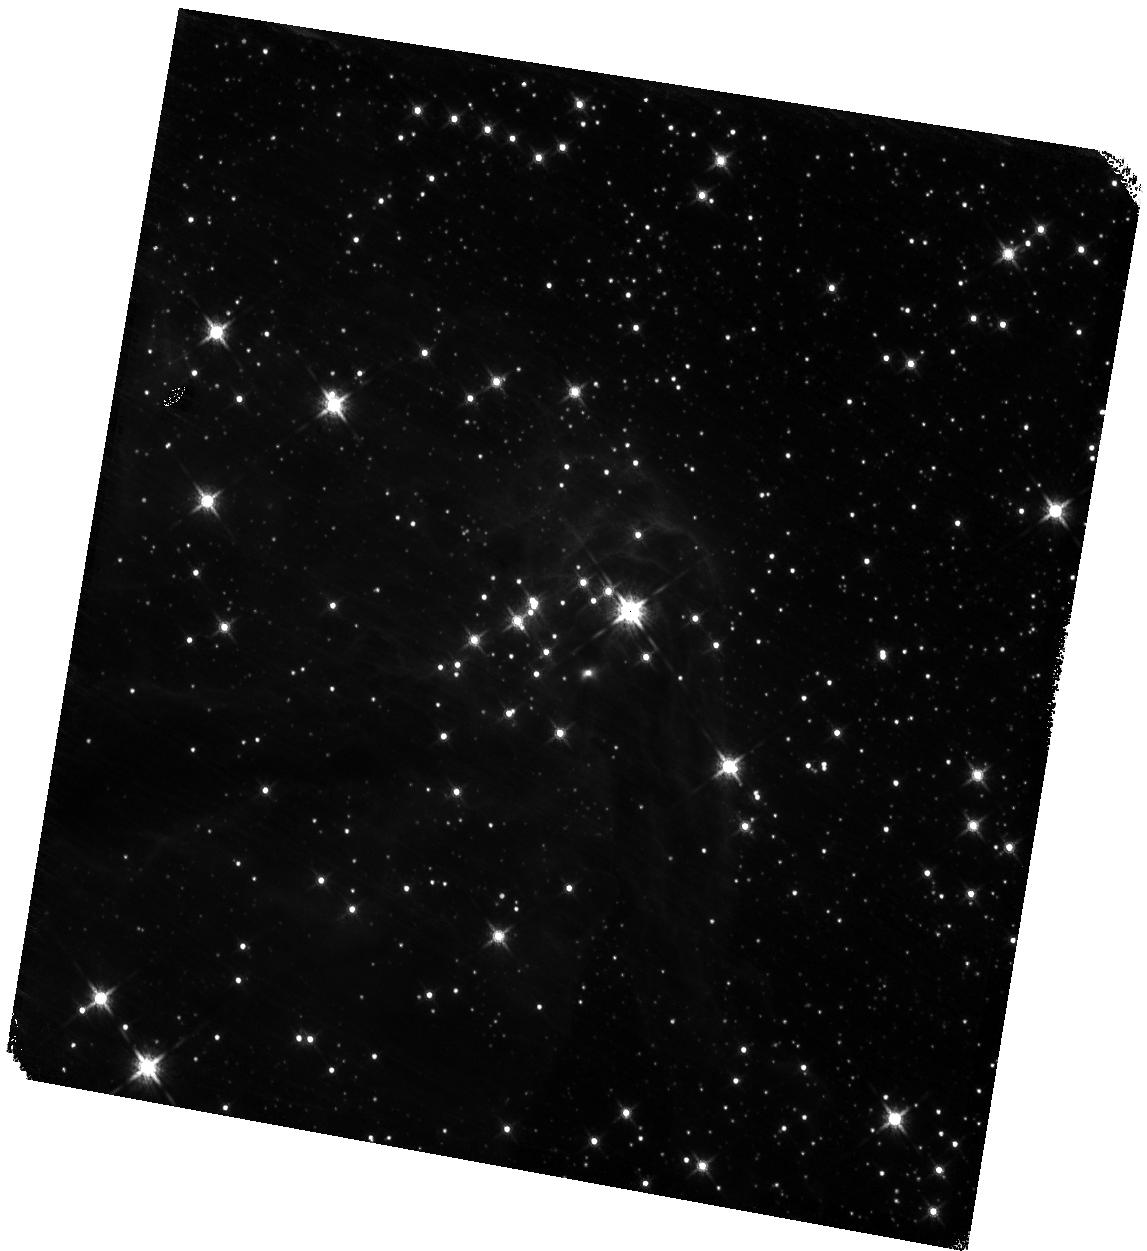
Target: VVV-CL005. Instrument: WFC3/IR. Filter: F160W. Exposure: 3 min. Observation ID: hst_17918_04_wfc3_ir_f160w_ifjw04

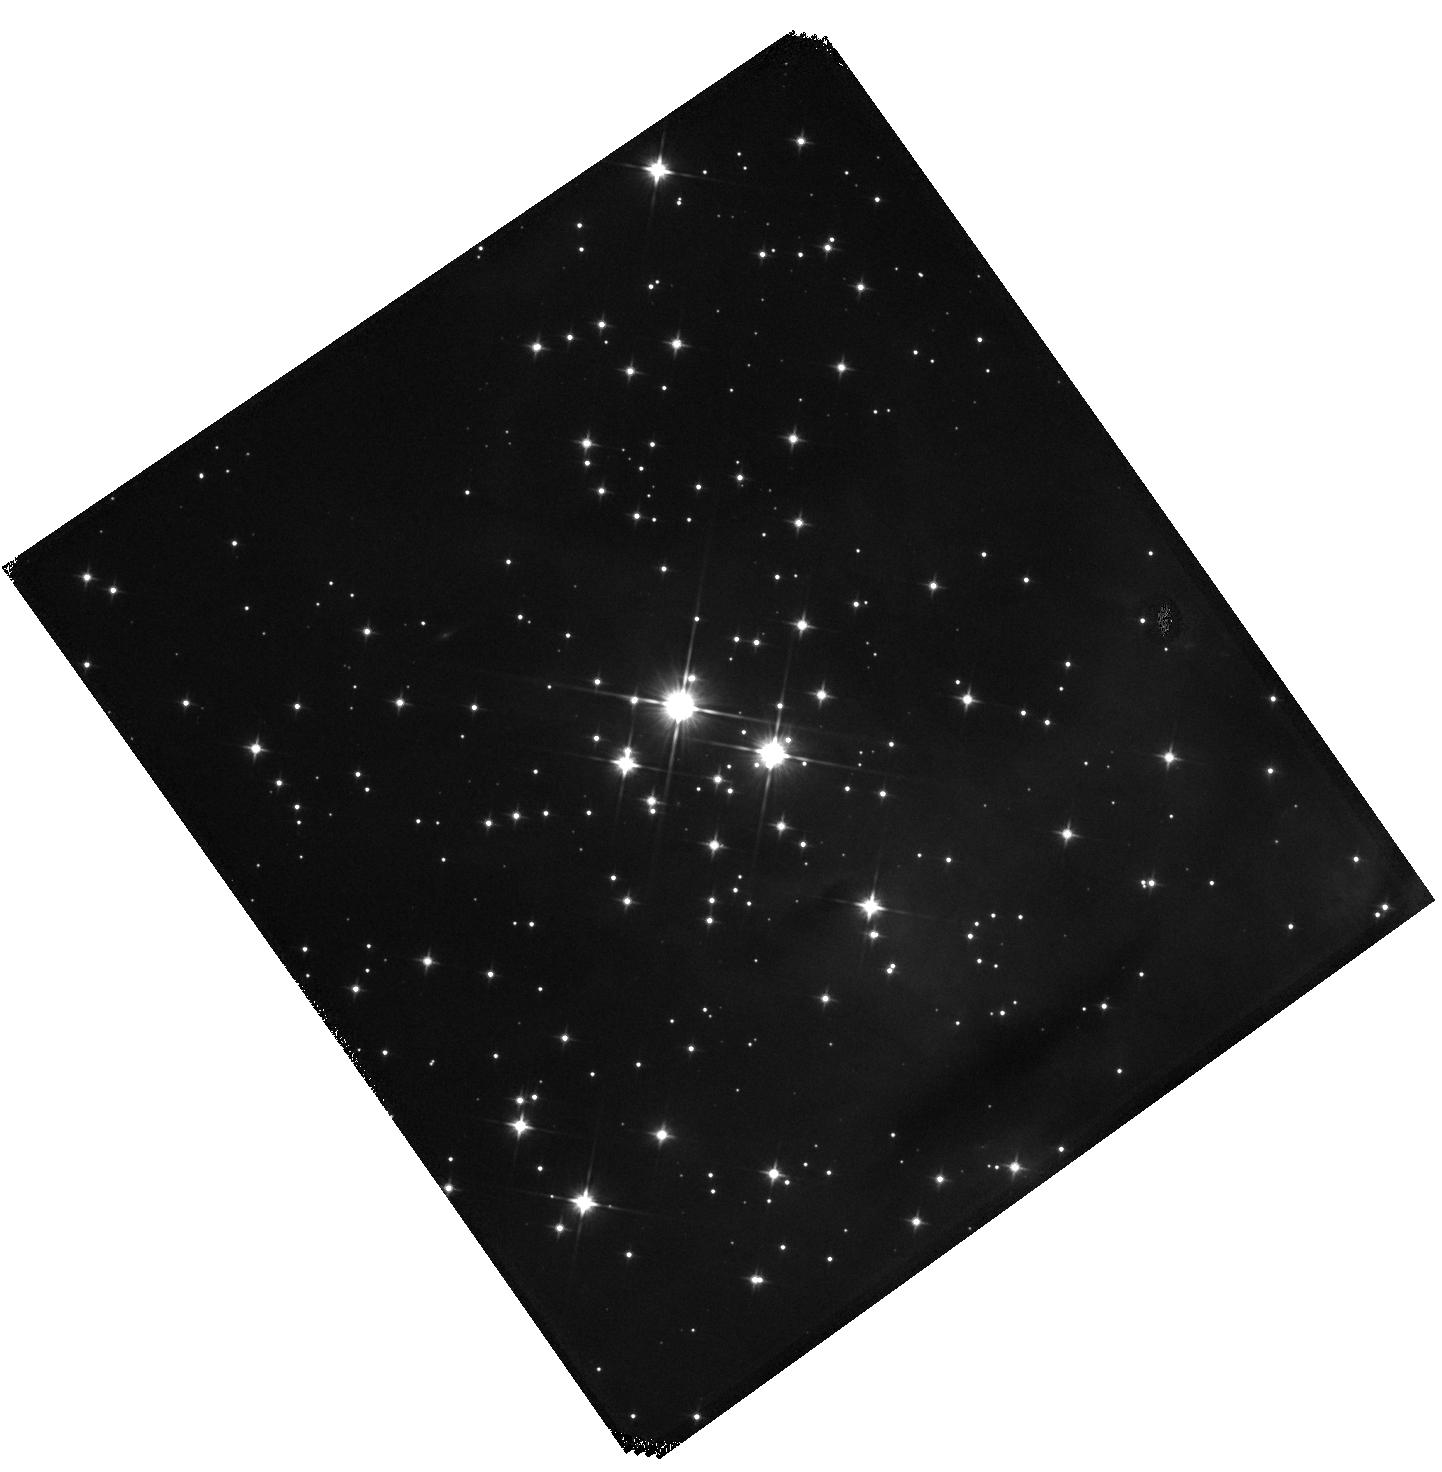
Target: FSR2007-0584. Instrument: WFC3/IR. Filter: F110W. Exposure: 3 min. Observation ID: hst_17918_07_wfc3_ir_f110w_ifjw07

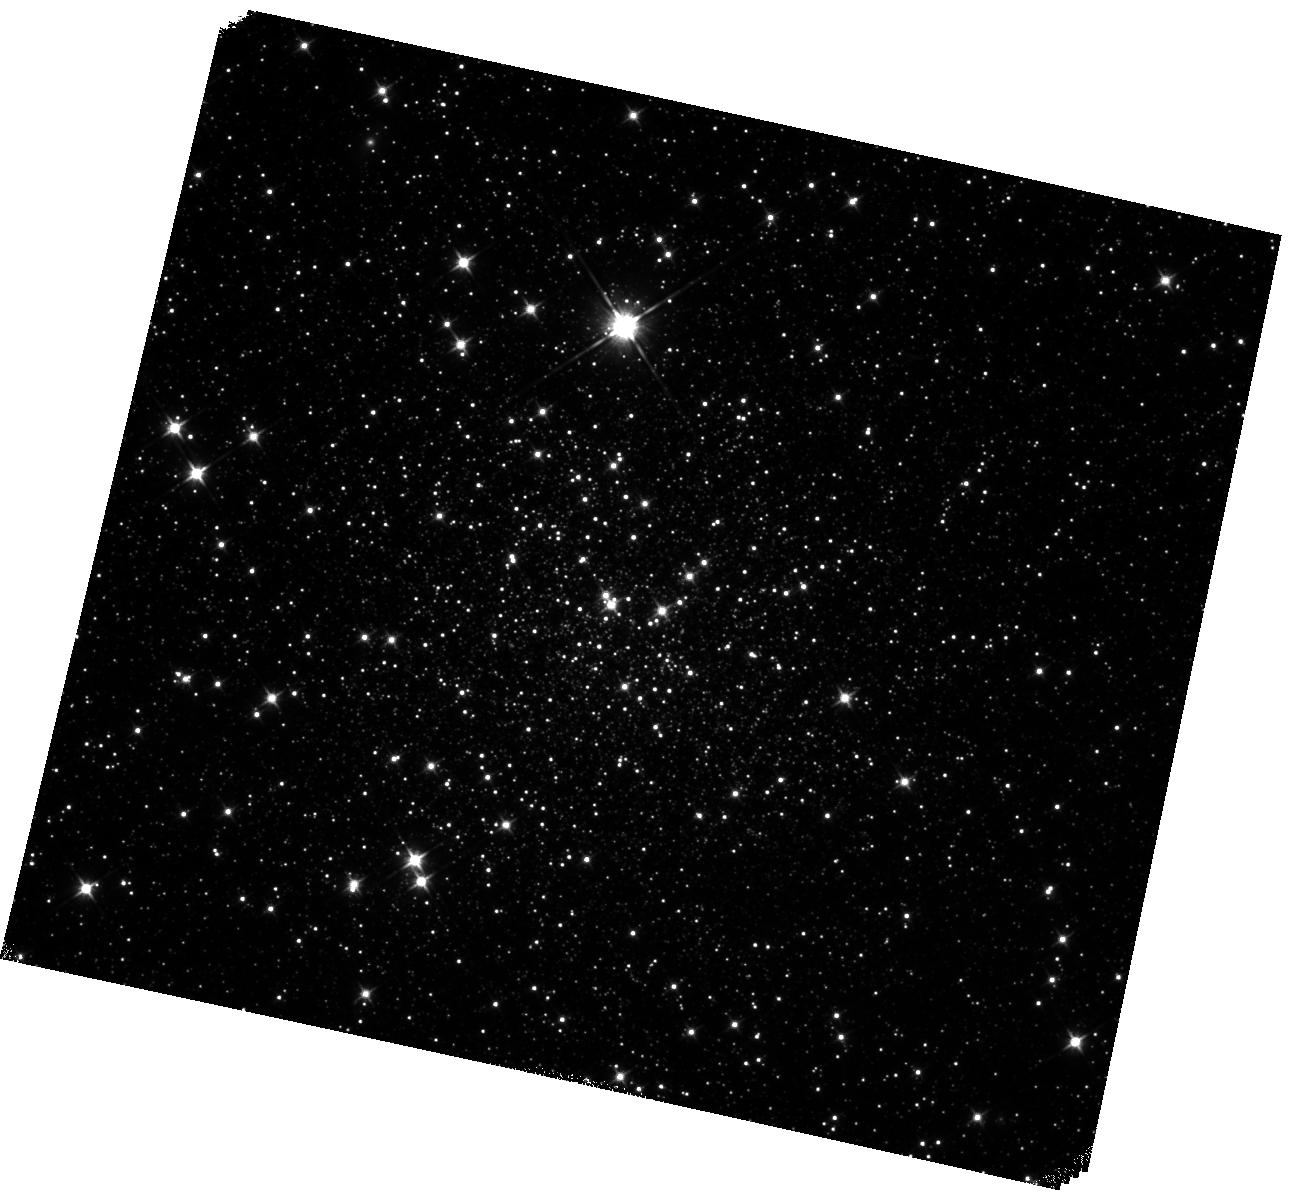
Target: RYU-059. Instrument: WFC3/IR. Filter: F110W. Exposure: 10 min. Observation ID: hst_17918_05_wfc3_ir_f110w_ifjw05

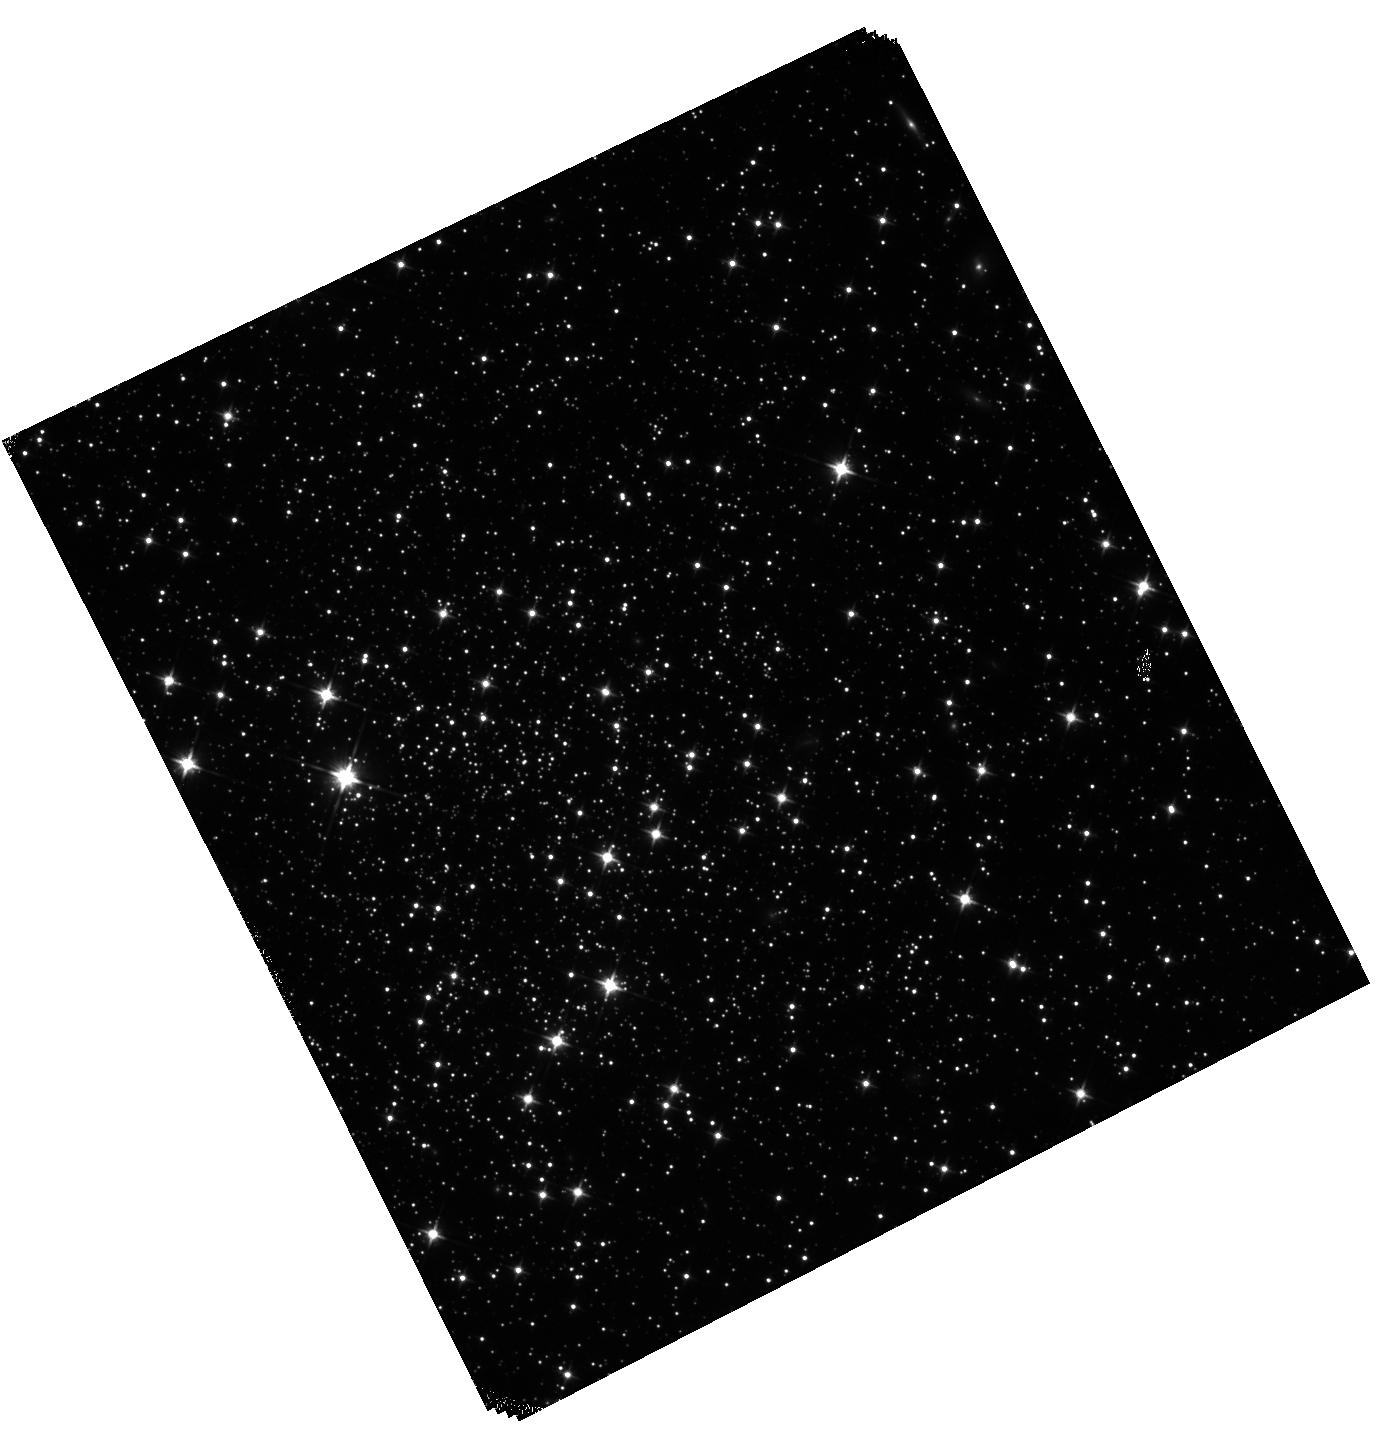
Target: NAME-PWM-2. Instrument: WFC3/IR. Filter: F110W. Exposure: 10 min. Observation ID: hst_17918_09_wfc3_ir_f110w_ifjw09

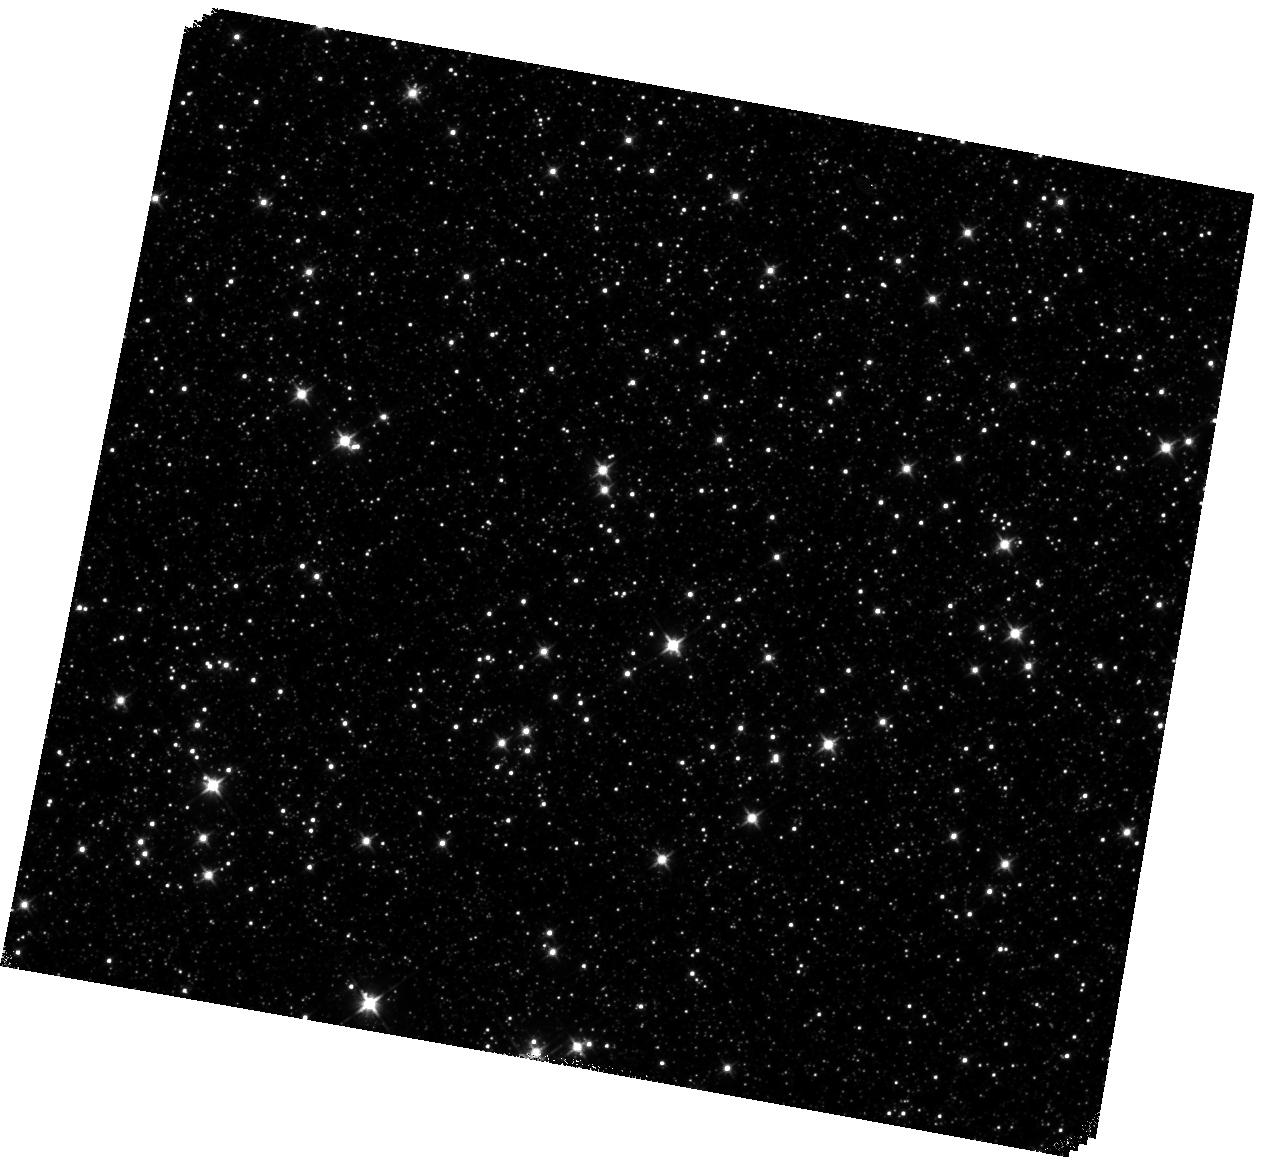
Target: NAME-2MASS-GC04. Instrument: WFC3/IR. Filter: F110W. Exposure: 3 min. Observation ID: hst_17918_06_wfc3_ir_f110w_ifjw06

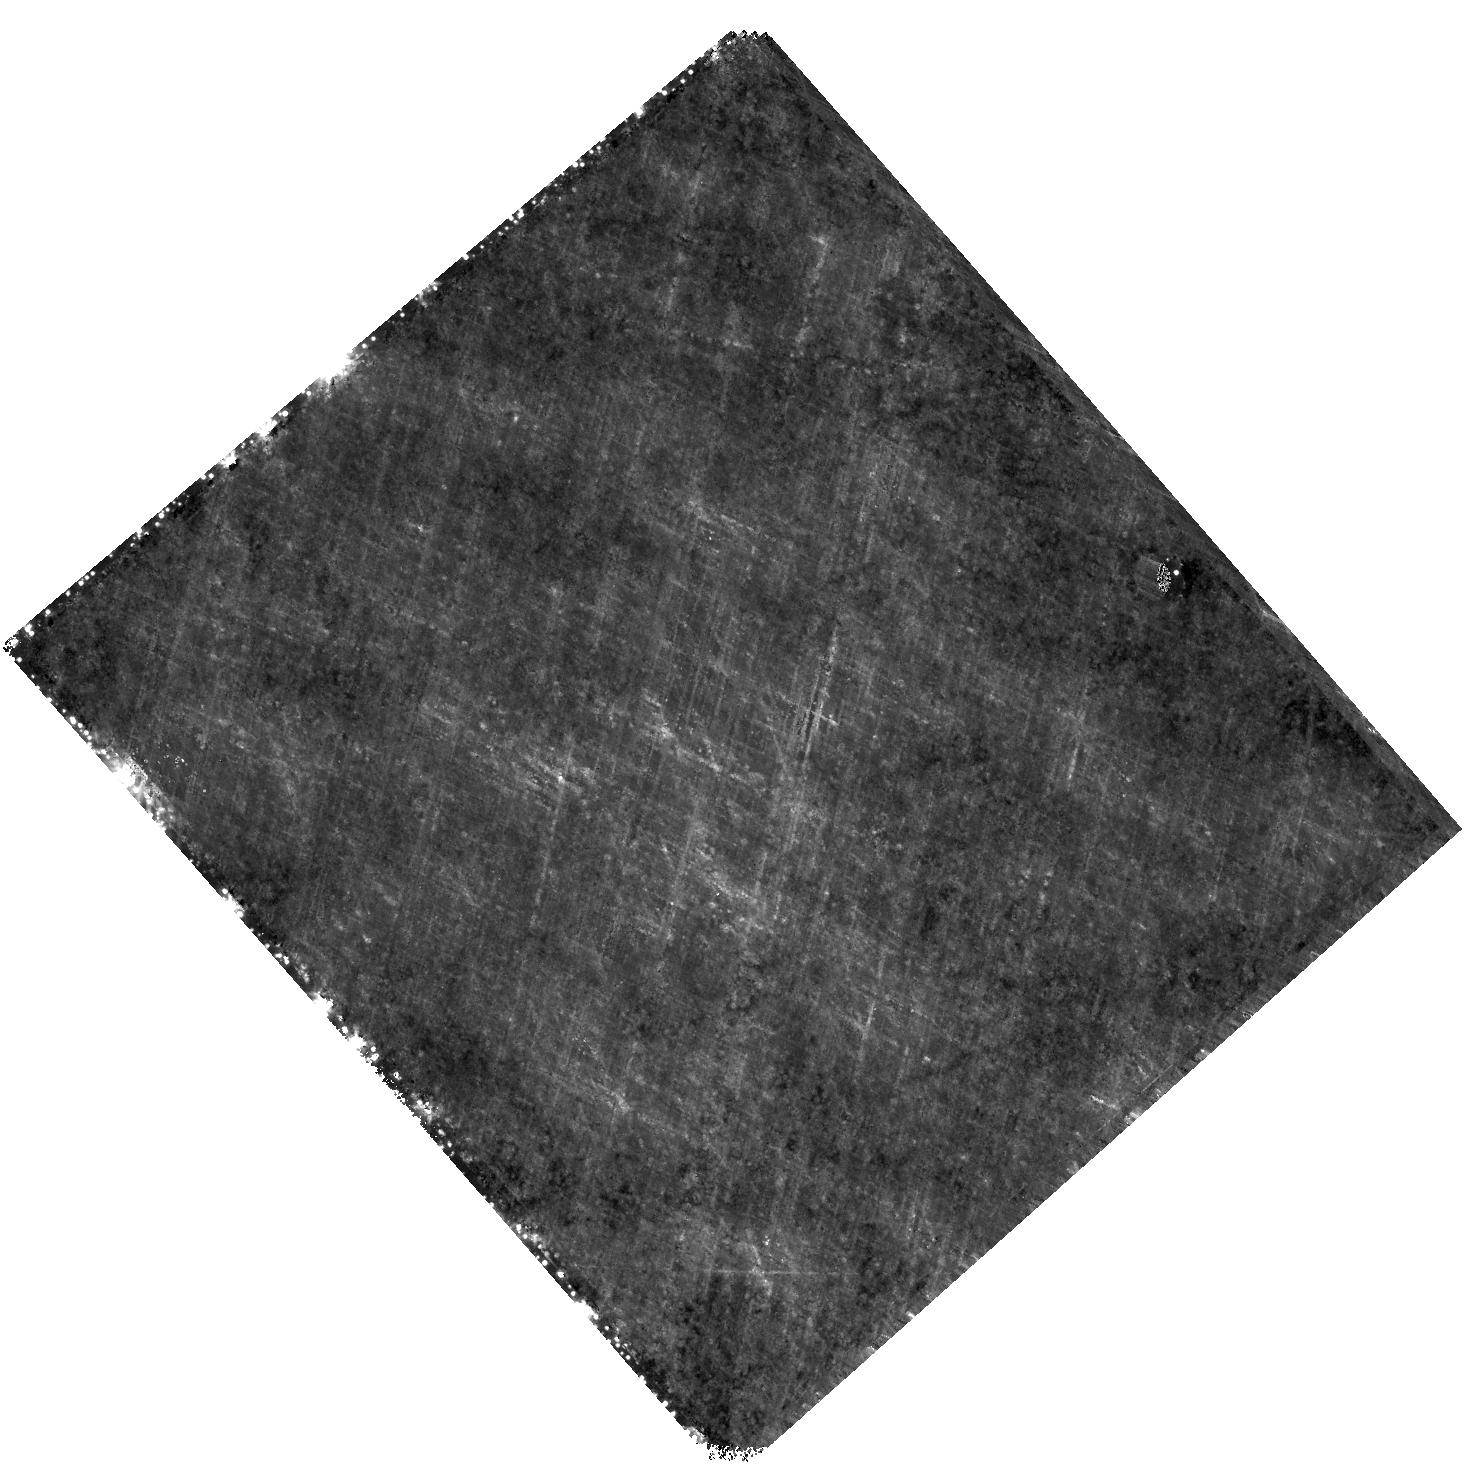
Target: IC-1276. Instrument: WFC3/IR. Filter: F160W. Exposure: 9 min. Observation ID: hst_17918_03_wfc3_ir_f160w_ifjw03

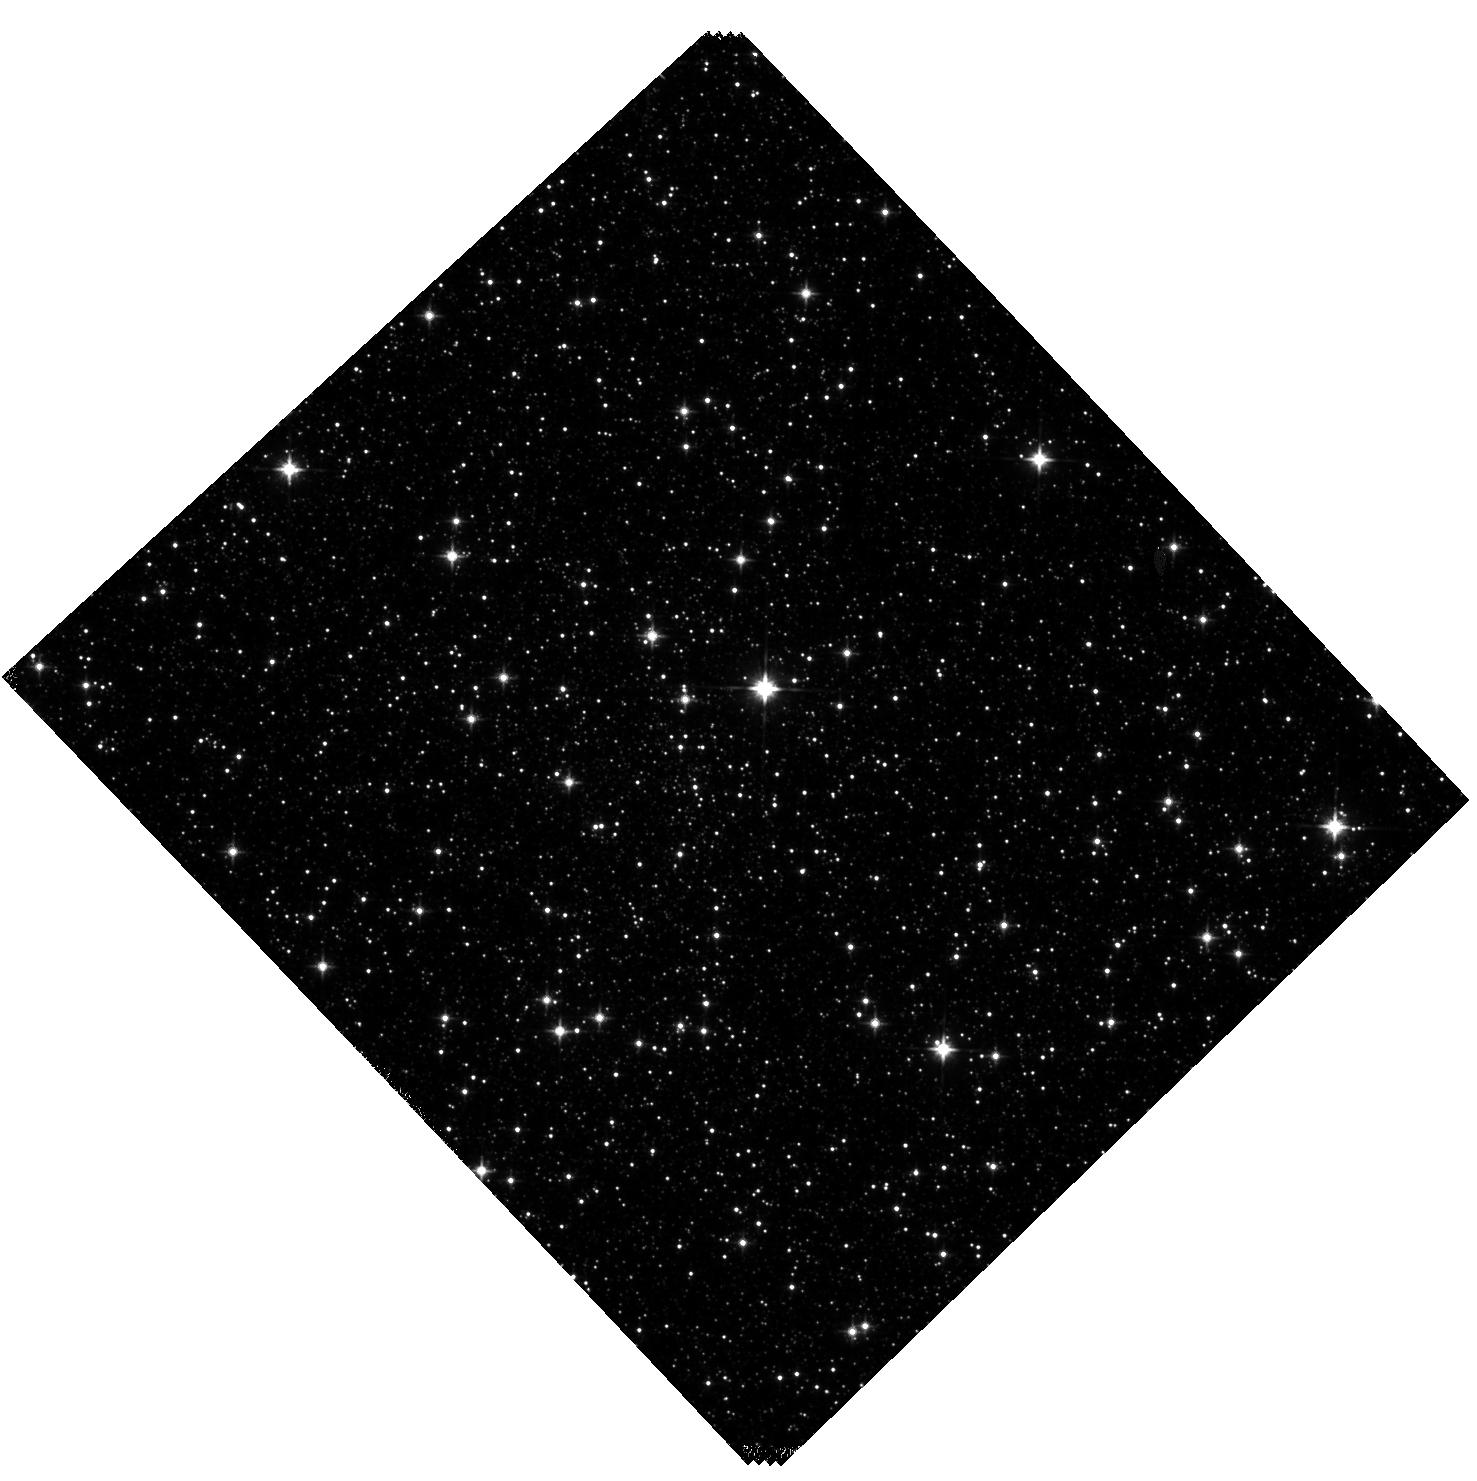
Target: VVV-CL160. Instrument: WFC3/IR. Filter: F110W. Exposure: 10 min. Observation ID: hst_17918_02_wfc3_ir_f110w_ifjw02

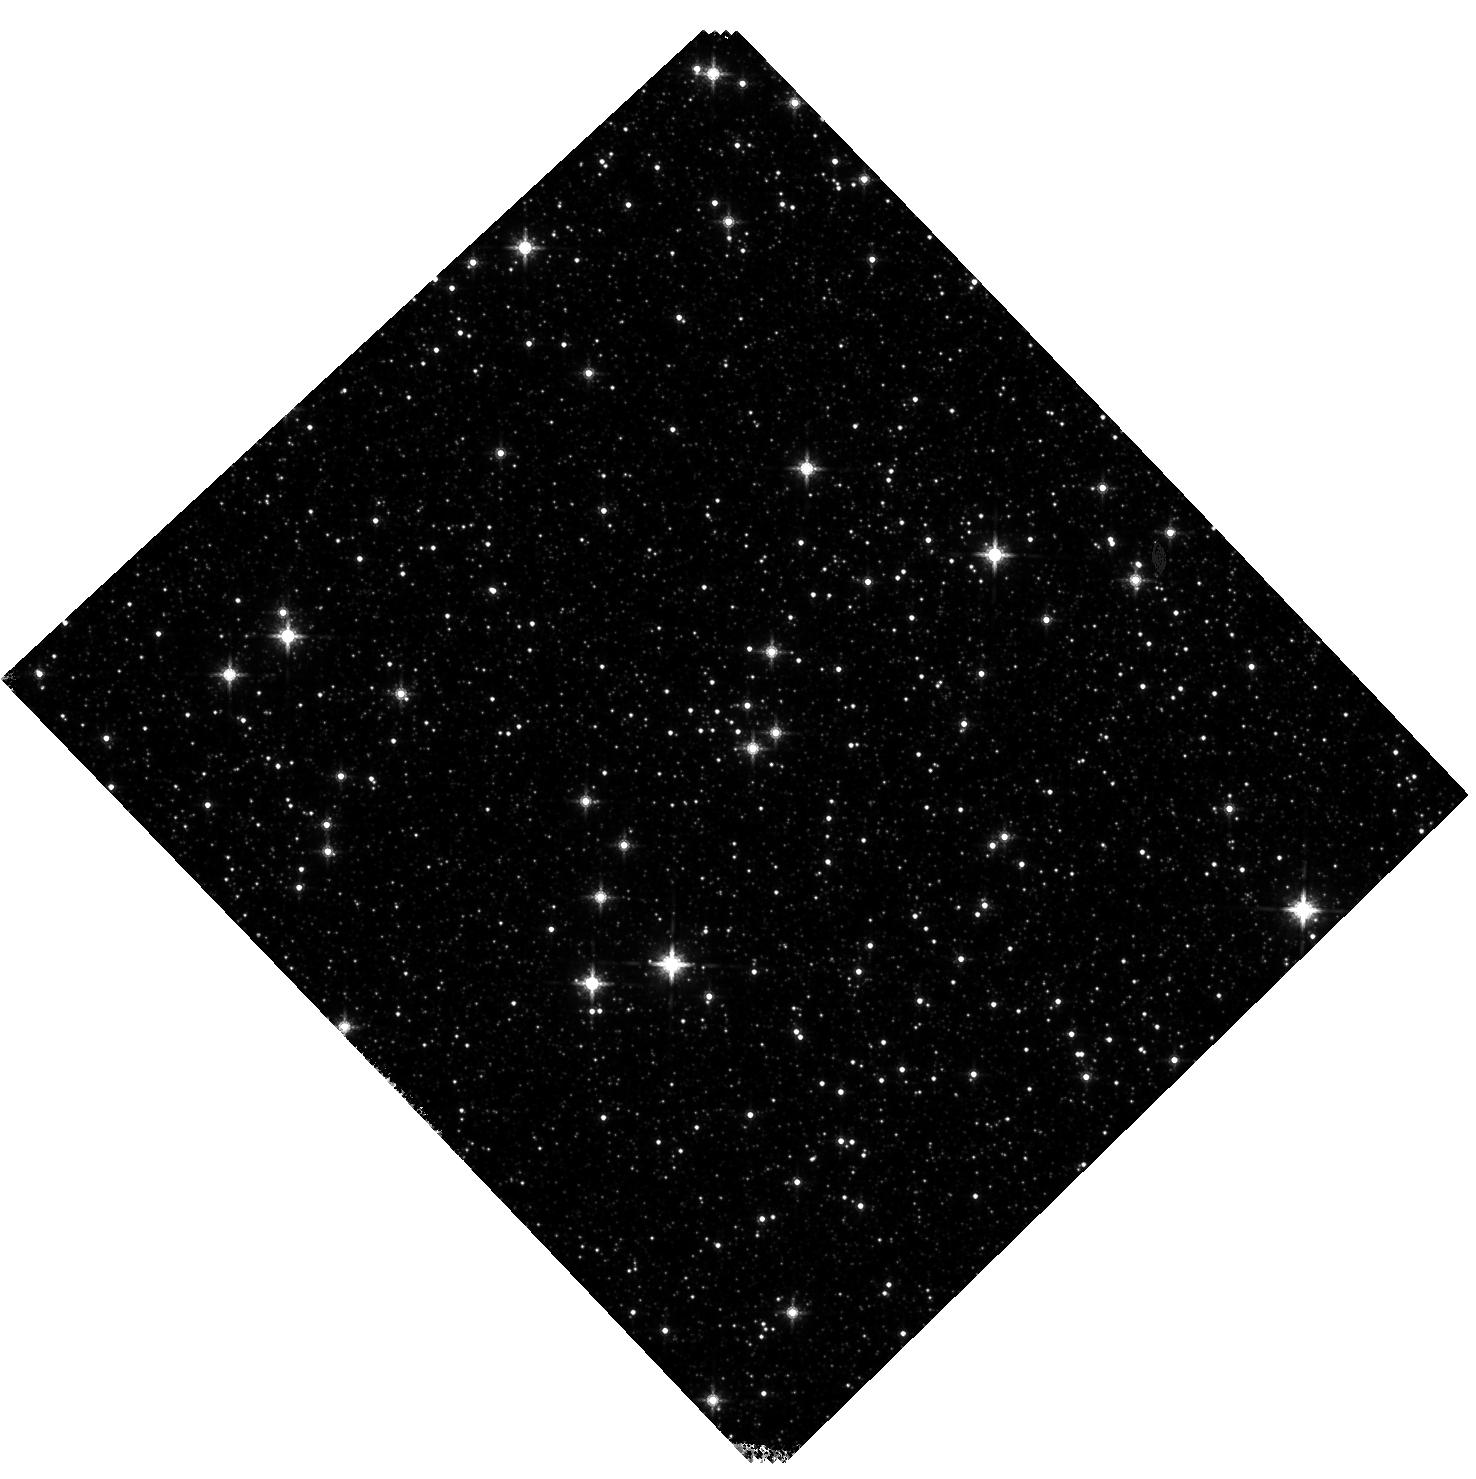
Target: DSH-J1810.3-2320. Instrument: WFC3/IR. Filter: F160W. Exposure: 9 min. Observation ID: hst_17918_11_wfc3_ir_f160w_ifjw11

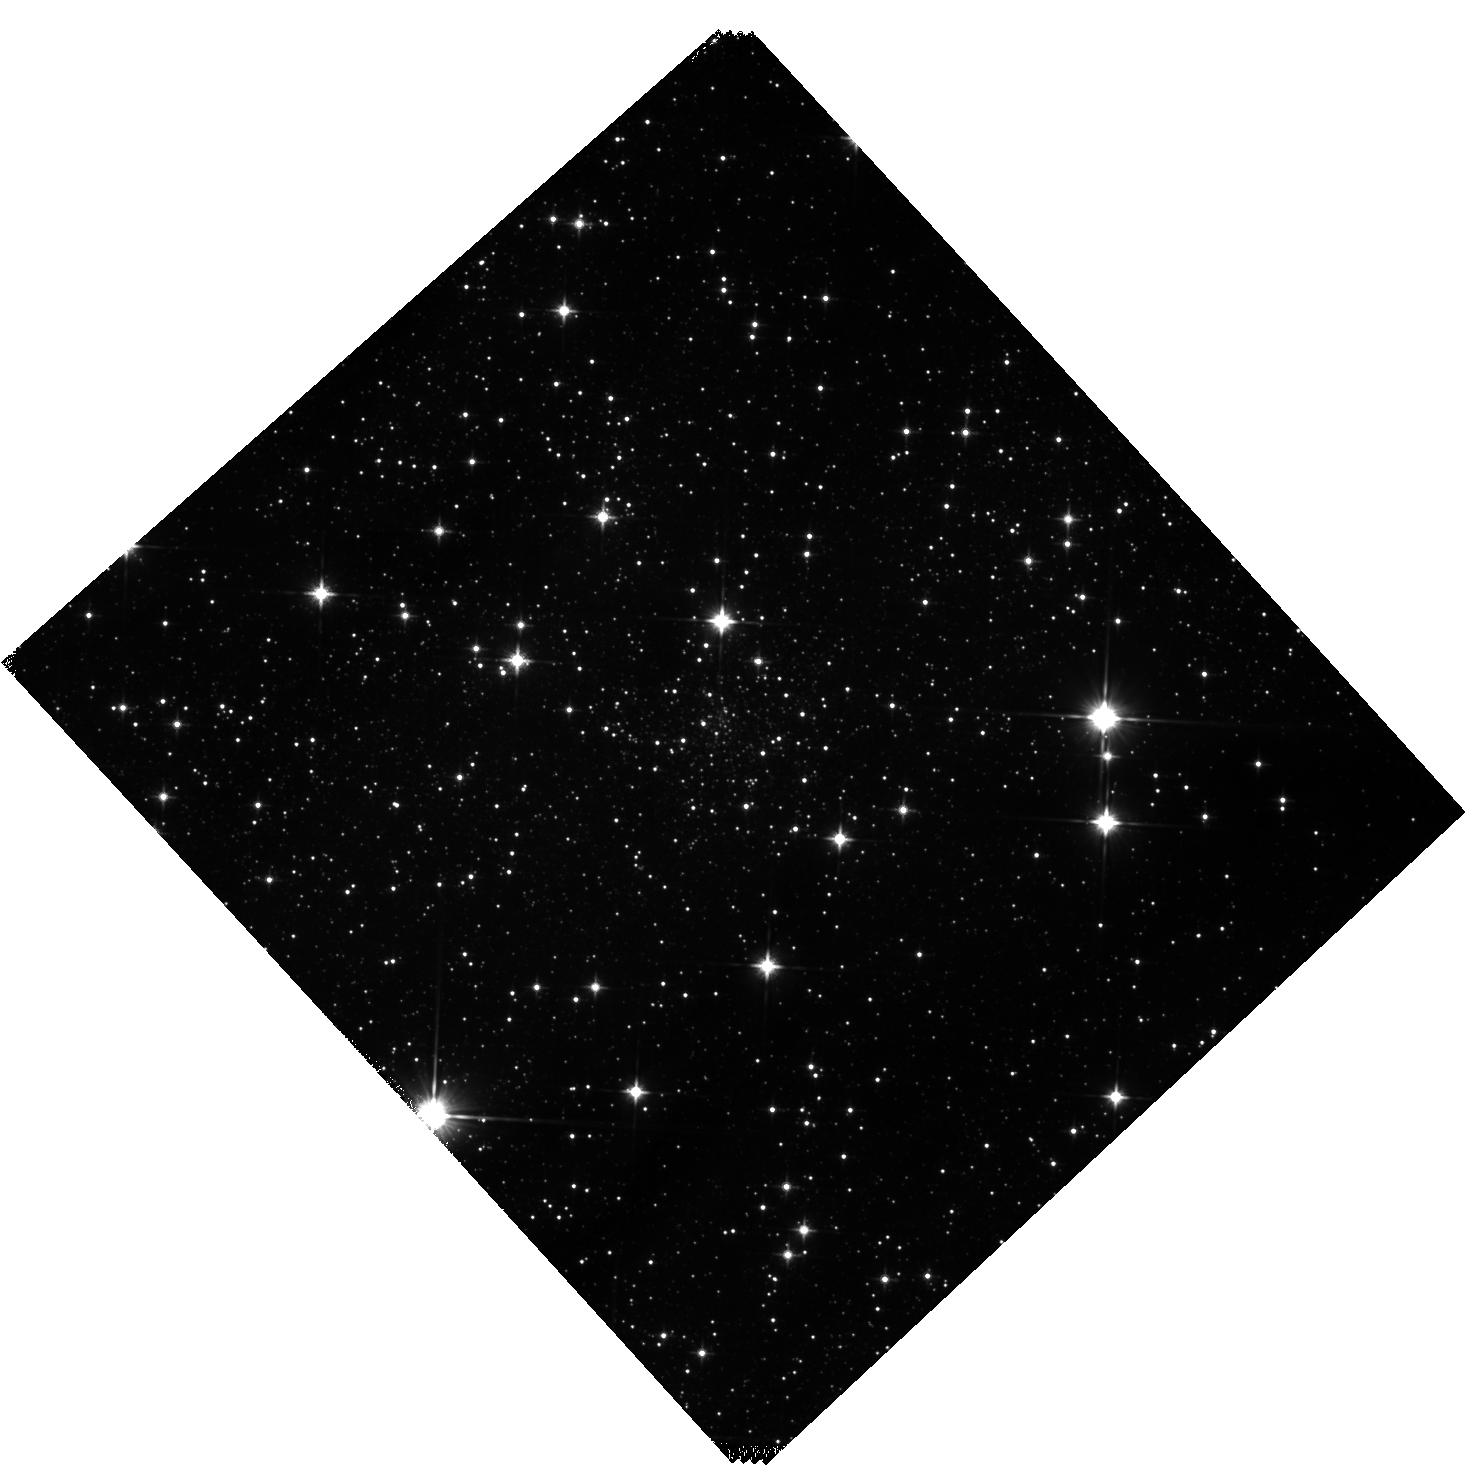
Target: GLIMPSE-C02. Instrument: WFC3/IR. Filter: F110W. Exposure: 23 min. Observation ID: hst_17918_01_wfc3_ir_f110w_ifjw01

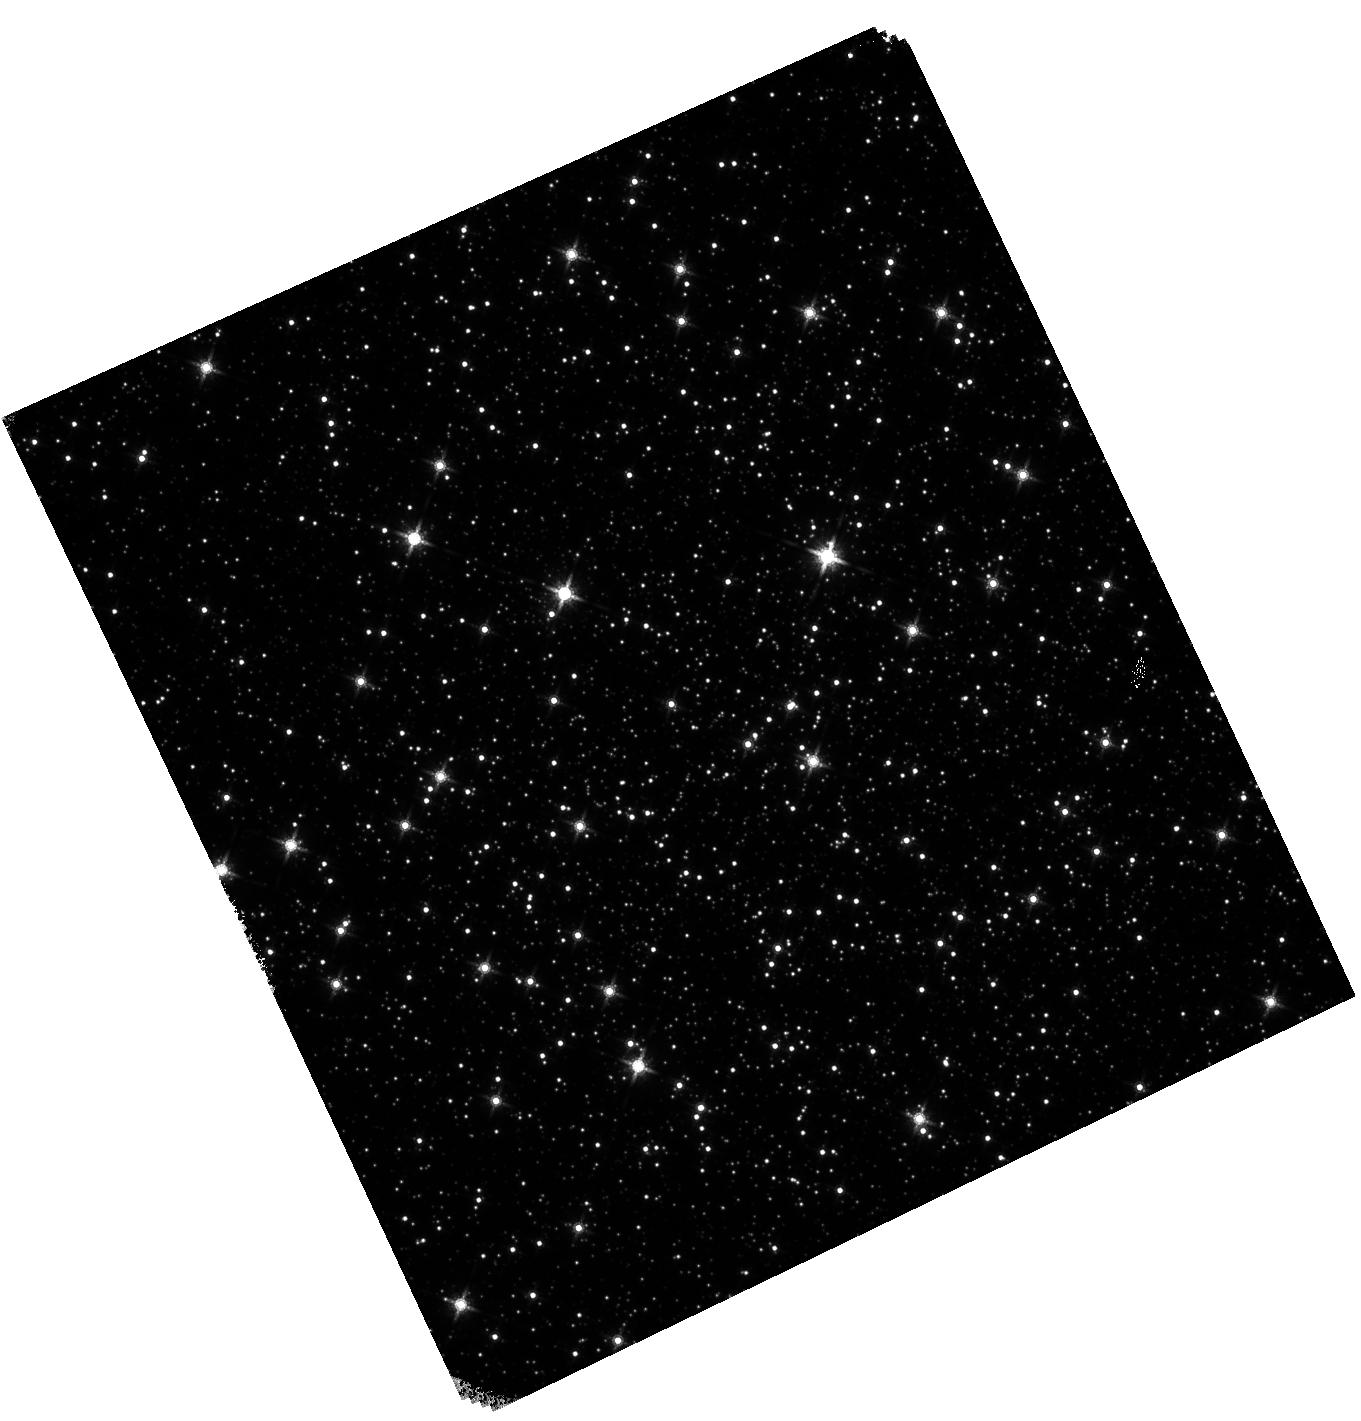
Target: FSR2007-0190. Instrument: WFC3/IR. Filter: F160W. Exposure: 9 min. Observation ID: hst_17918_08_wfc3_ir_f160w_ifjw08

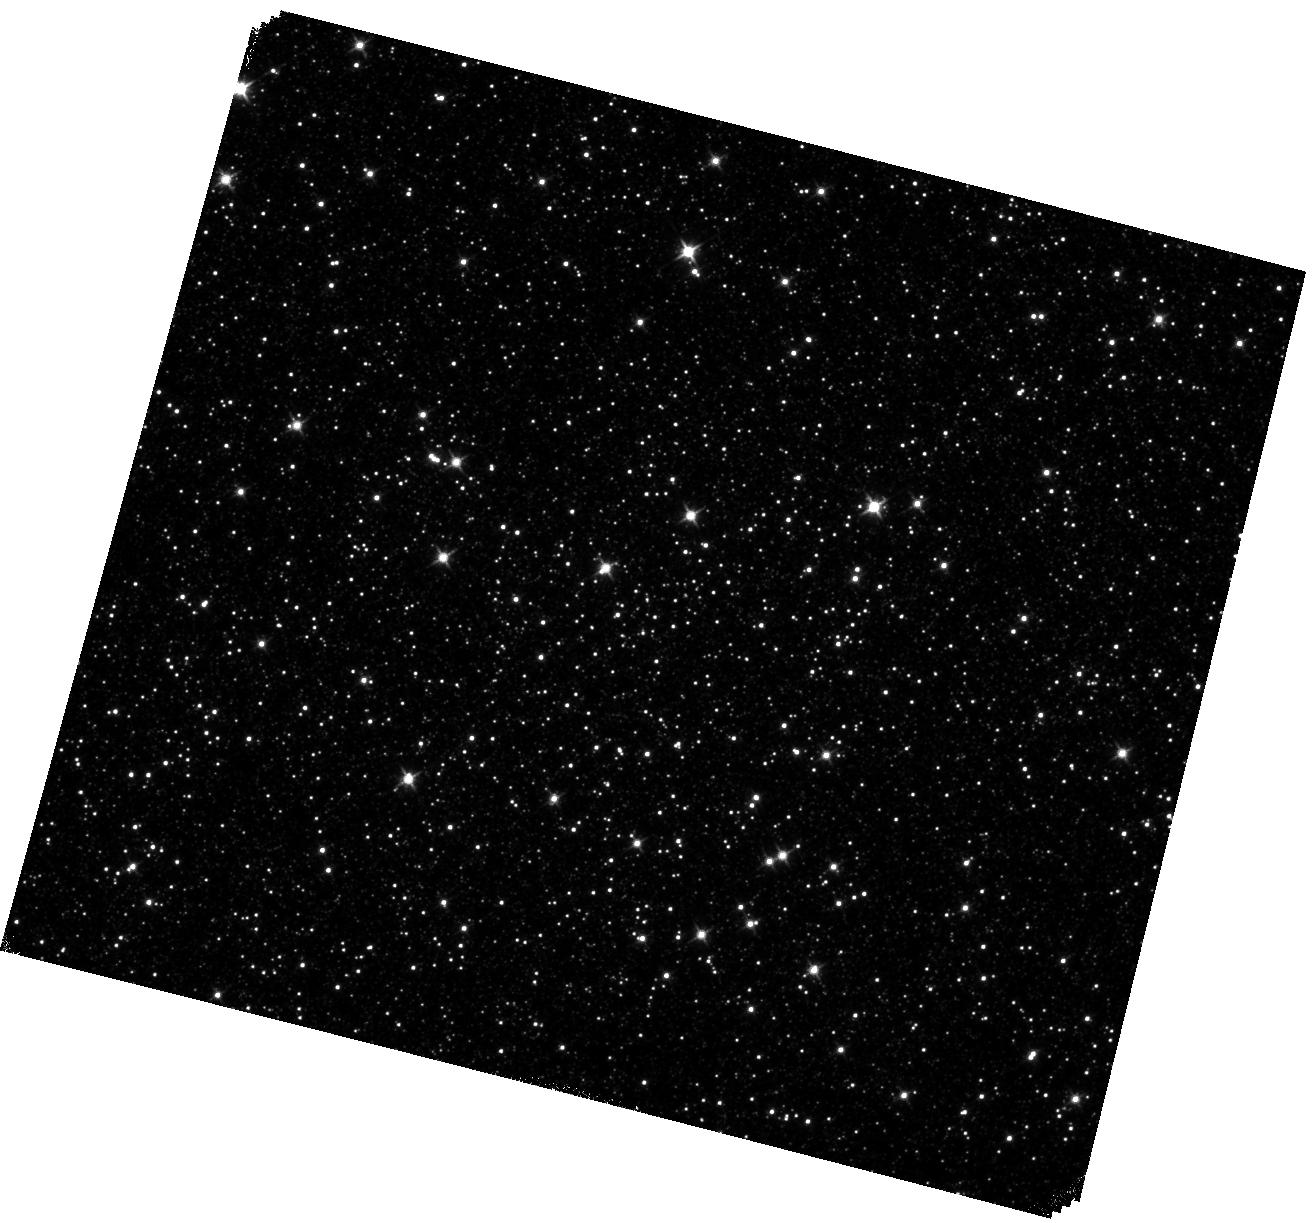
Target: VVV-CL003. Instrument: WFC3/IR. Filter: F110W. Exposure: 10 min. Observation ID: hst_17918_10_wfc3_ir_f110w_ifjw10

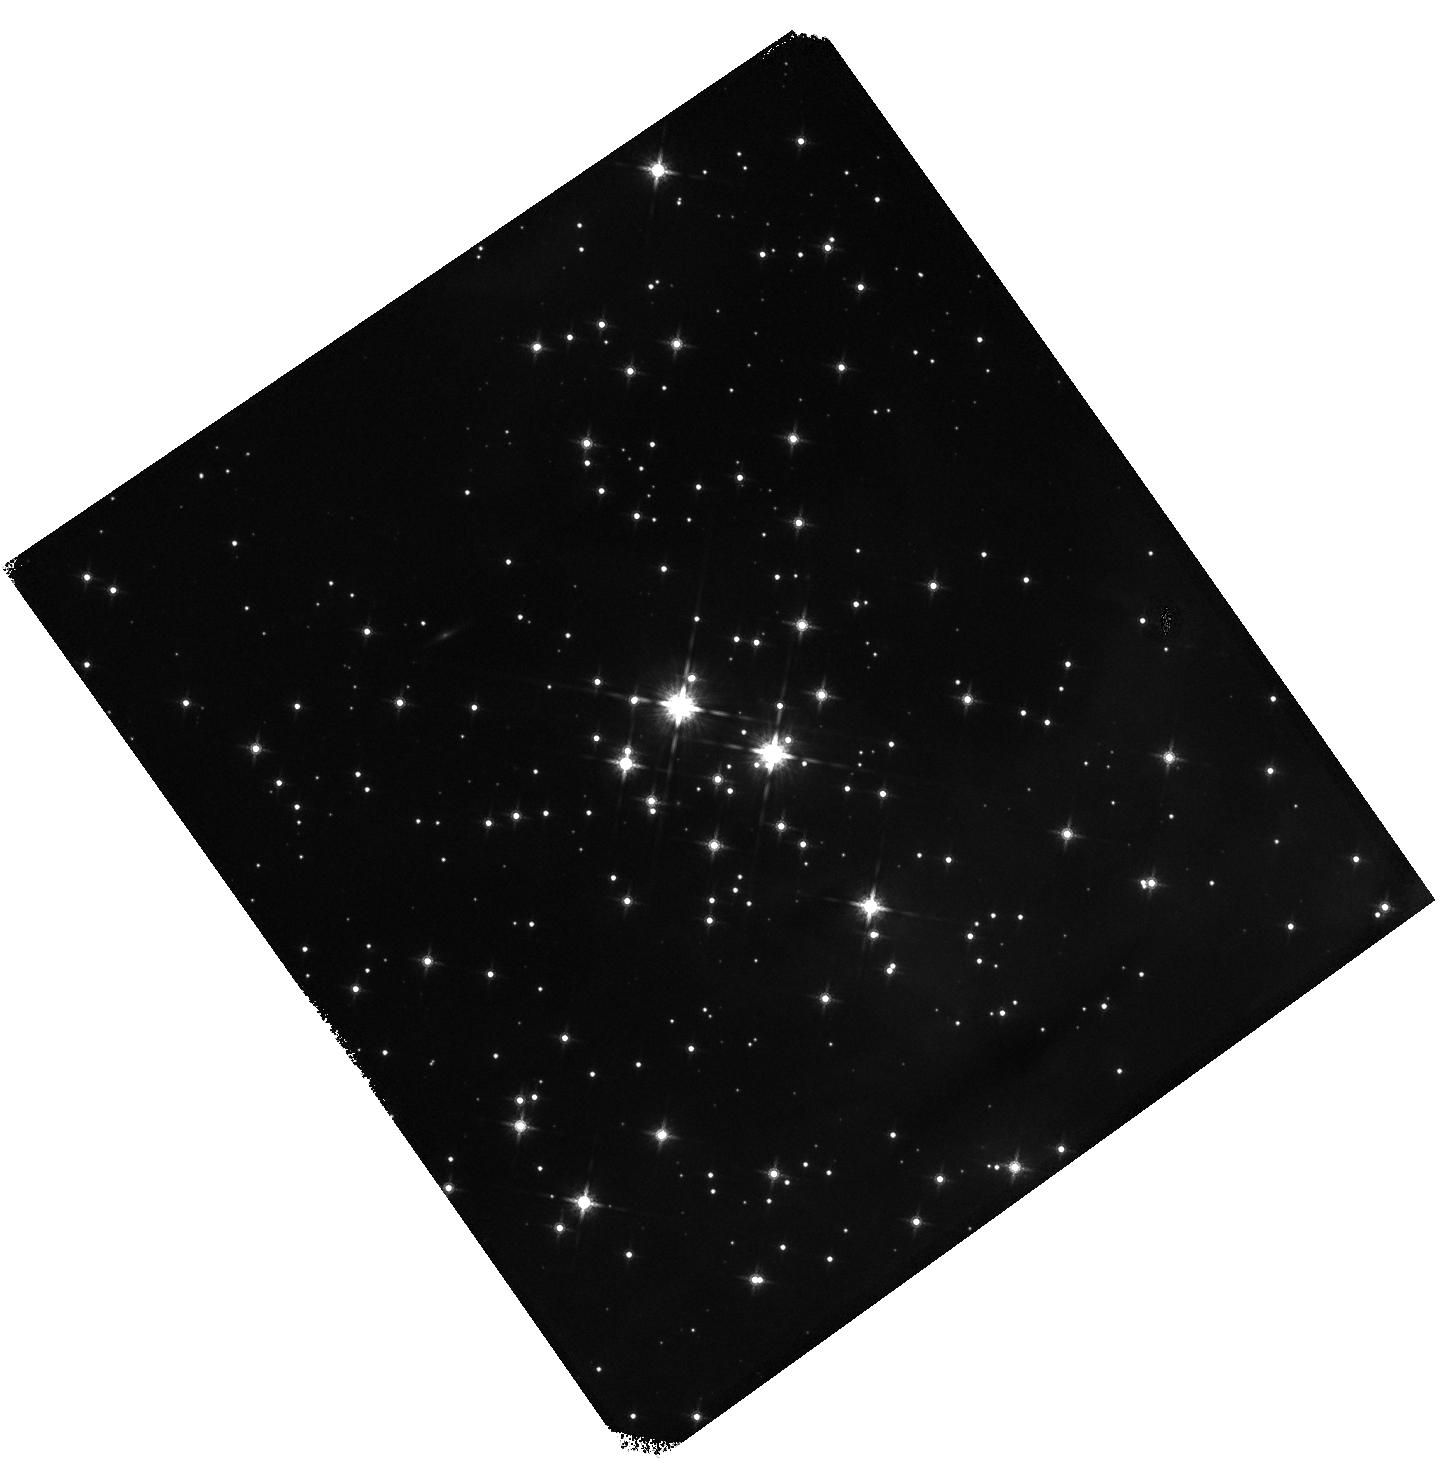
Target: FSR2007-0584. Instrument: WFC3/IR. Filter: F160W. Exposure: 3 min. Observation ID: hst_17918_07_wfc3_ir_f160w_ifjw07

Unveiling the unseen: a HST first (and only) view of extremely obscured Galactic globular clusters (PI: Loriga, Martina)

Globular clusters (GCs) are among the oldest known stellar systems in our Galaxy. They are regarded as tracers of the early evolution of the Milky Way (MW), providing important insights into its formation and assembly history. Recently, two peculiar stellar systems in the MW bulge, Terzan 5 and Liller 1, have been found to exhibit properties that are not typical of genuine GCs, such as the presence of multi-iron and/or multi-age subpopulations. Their properties suggest that they could be fossil remnants of more massive structures that contributed to the formation of the bulge. Such outstanding discoveries reinforce the urgency to extend the investigation of the GC population in the MW to include several GCs that have been poorly studied because located in observationally challenging regions. Here we propose a program aimed at an accurate photometric characterization of a sample of 12 clusters located in the most extinct regions of the MW disk and bulge. We plan to observe 12 clusters for the first time with HST, taking advantage of the near-IR capabilities of the WFC3/IR camera to characterize their stellar populations in terms of age, reddening, distance and photometric metallicity. This will allow us to infer whether they are genuine GCs or more exotic systems such as Terzan 5 and Liller 1. In the latter case, these systems would provide invaluable insights into the formation and evolution of the MW. These observations would also have important archival value, as these clusters are not observable with WFC3/UVIS due to their extreme extinction, while their stellar populations would promptly saturate in JWST observations due to their relatively small distances from Earth.